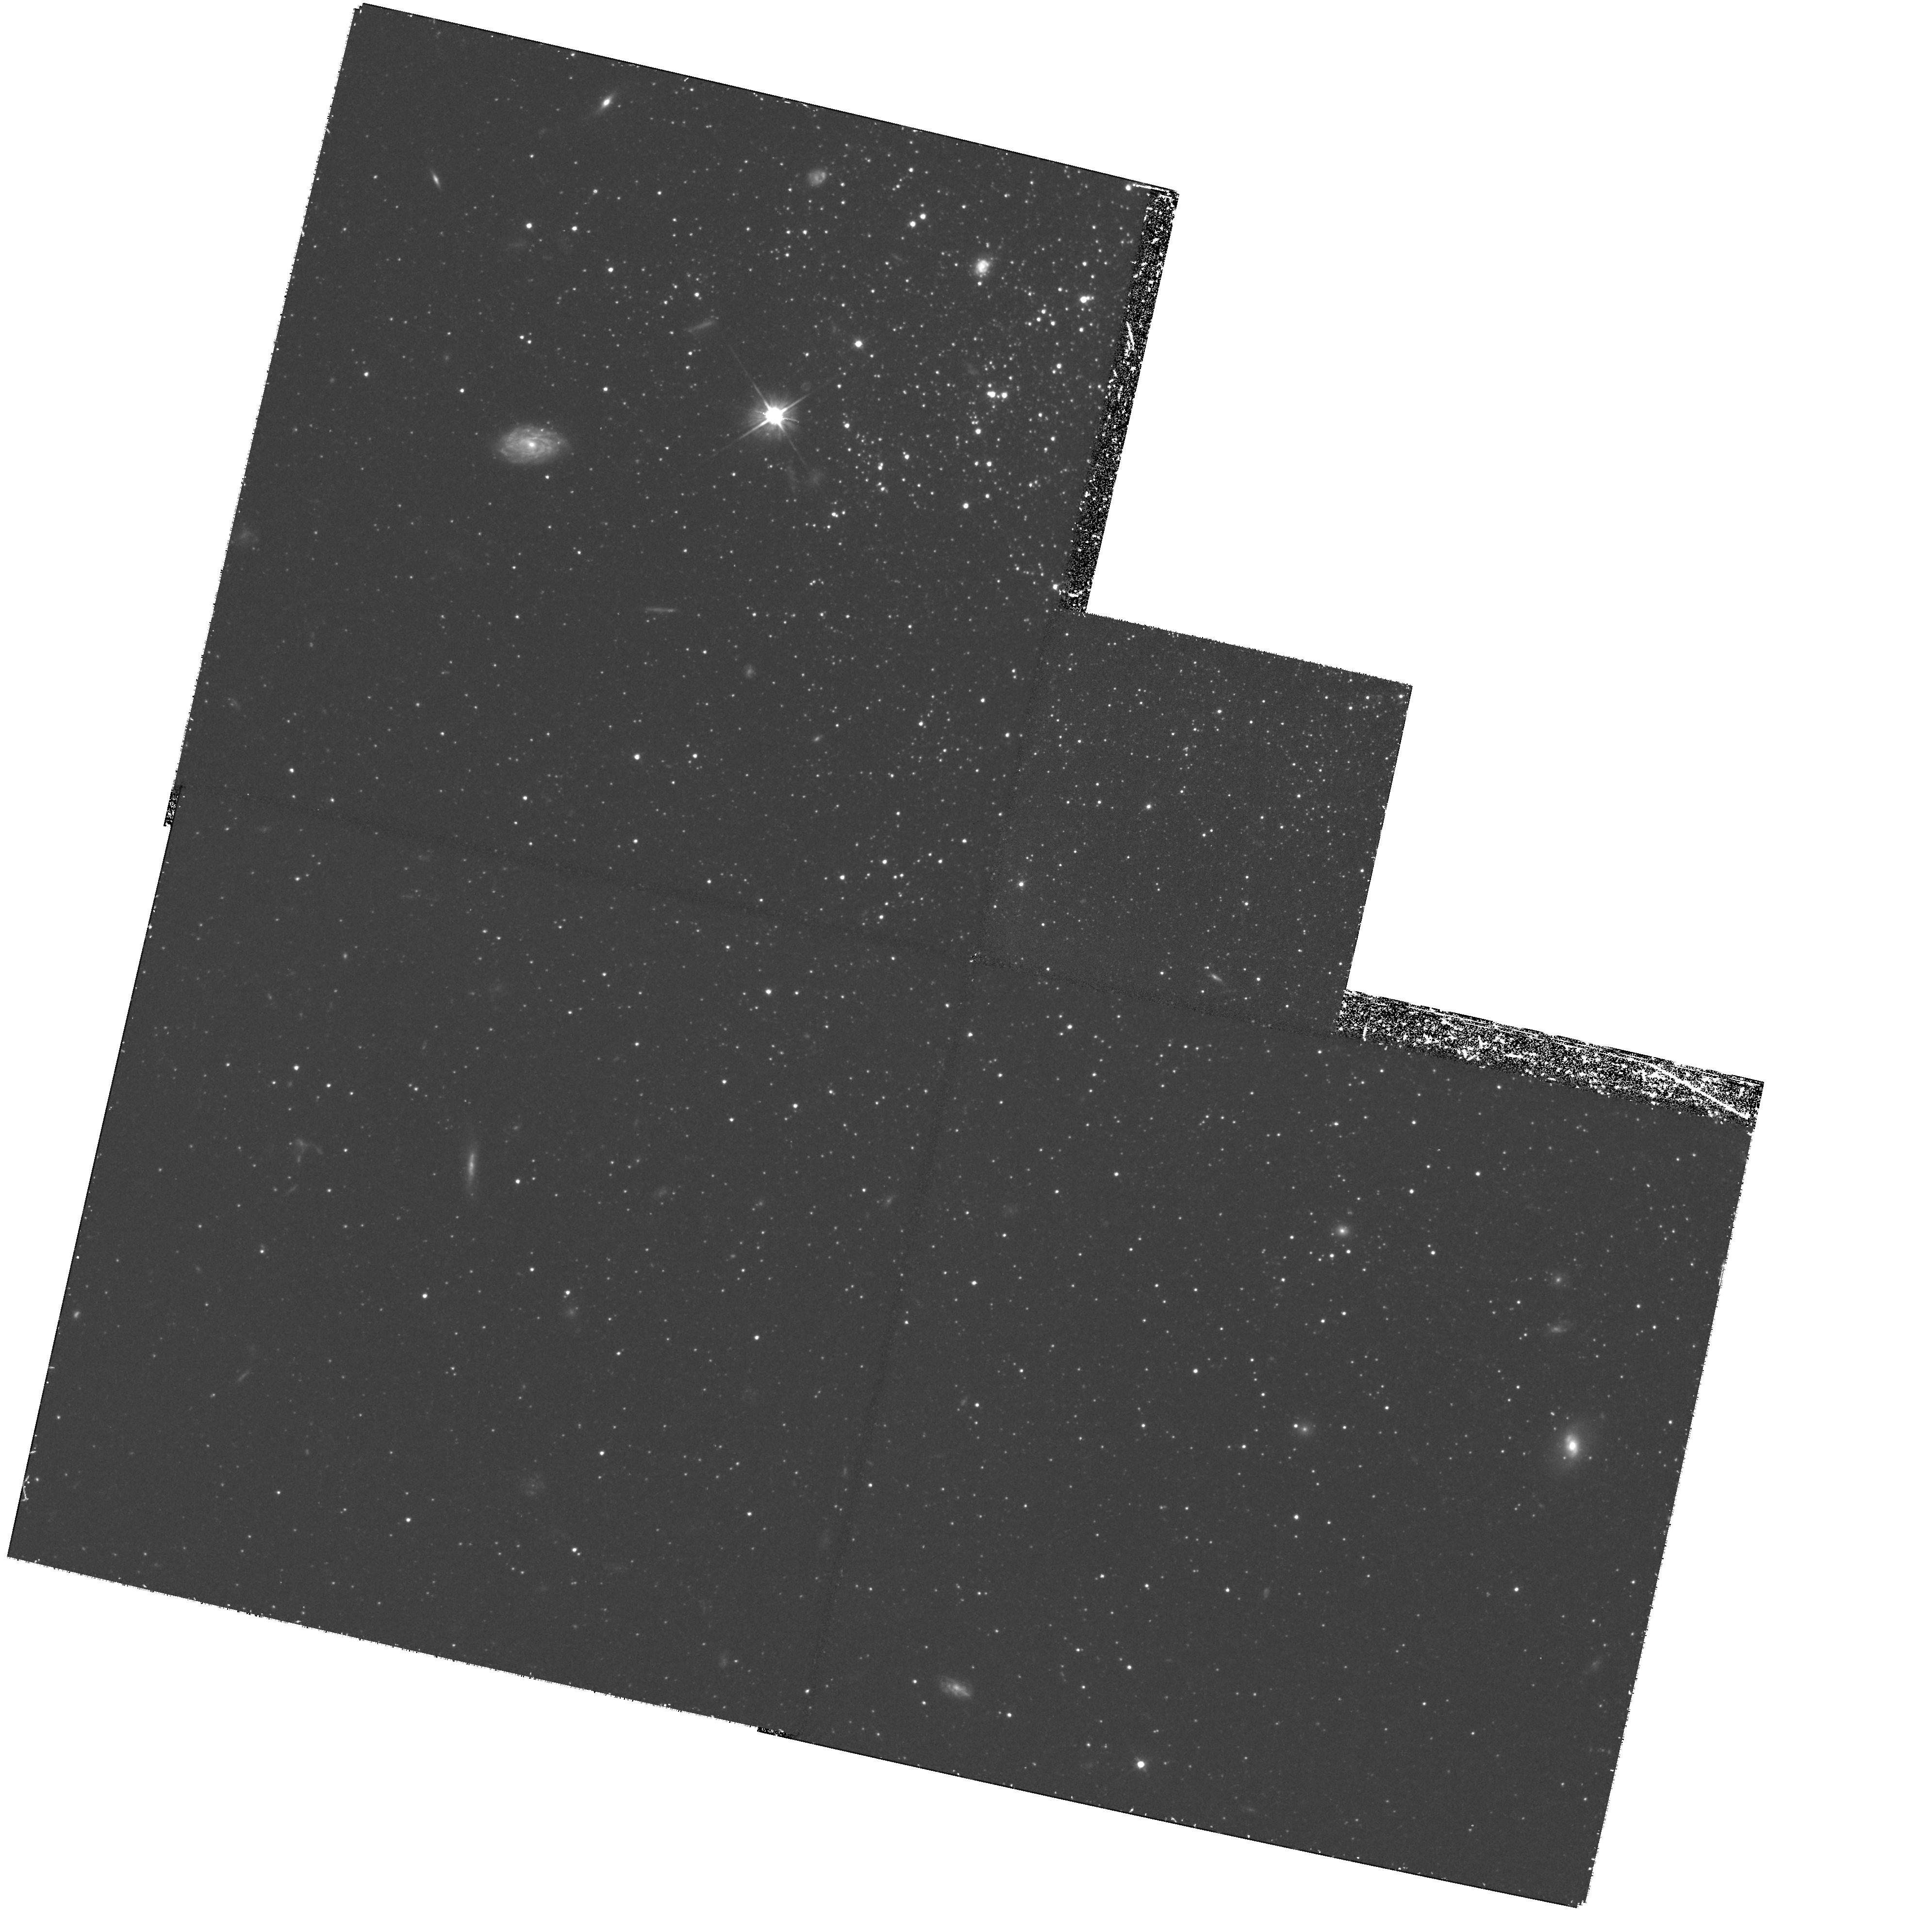
Target: LEO-A. Instrument: WFPC2/PC. Filter: F555W. Exposure: 2.3 h. Observation ID: hst_8575_03_wfpc2_pc_f555w_u64703

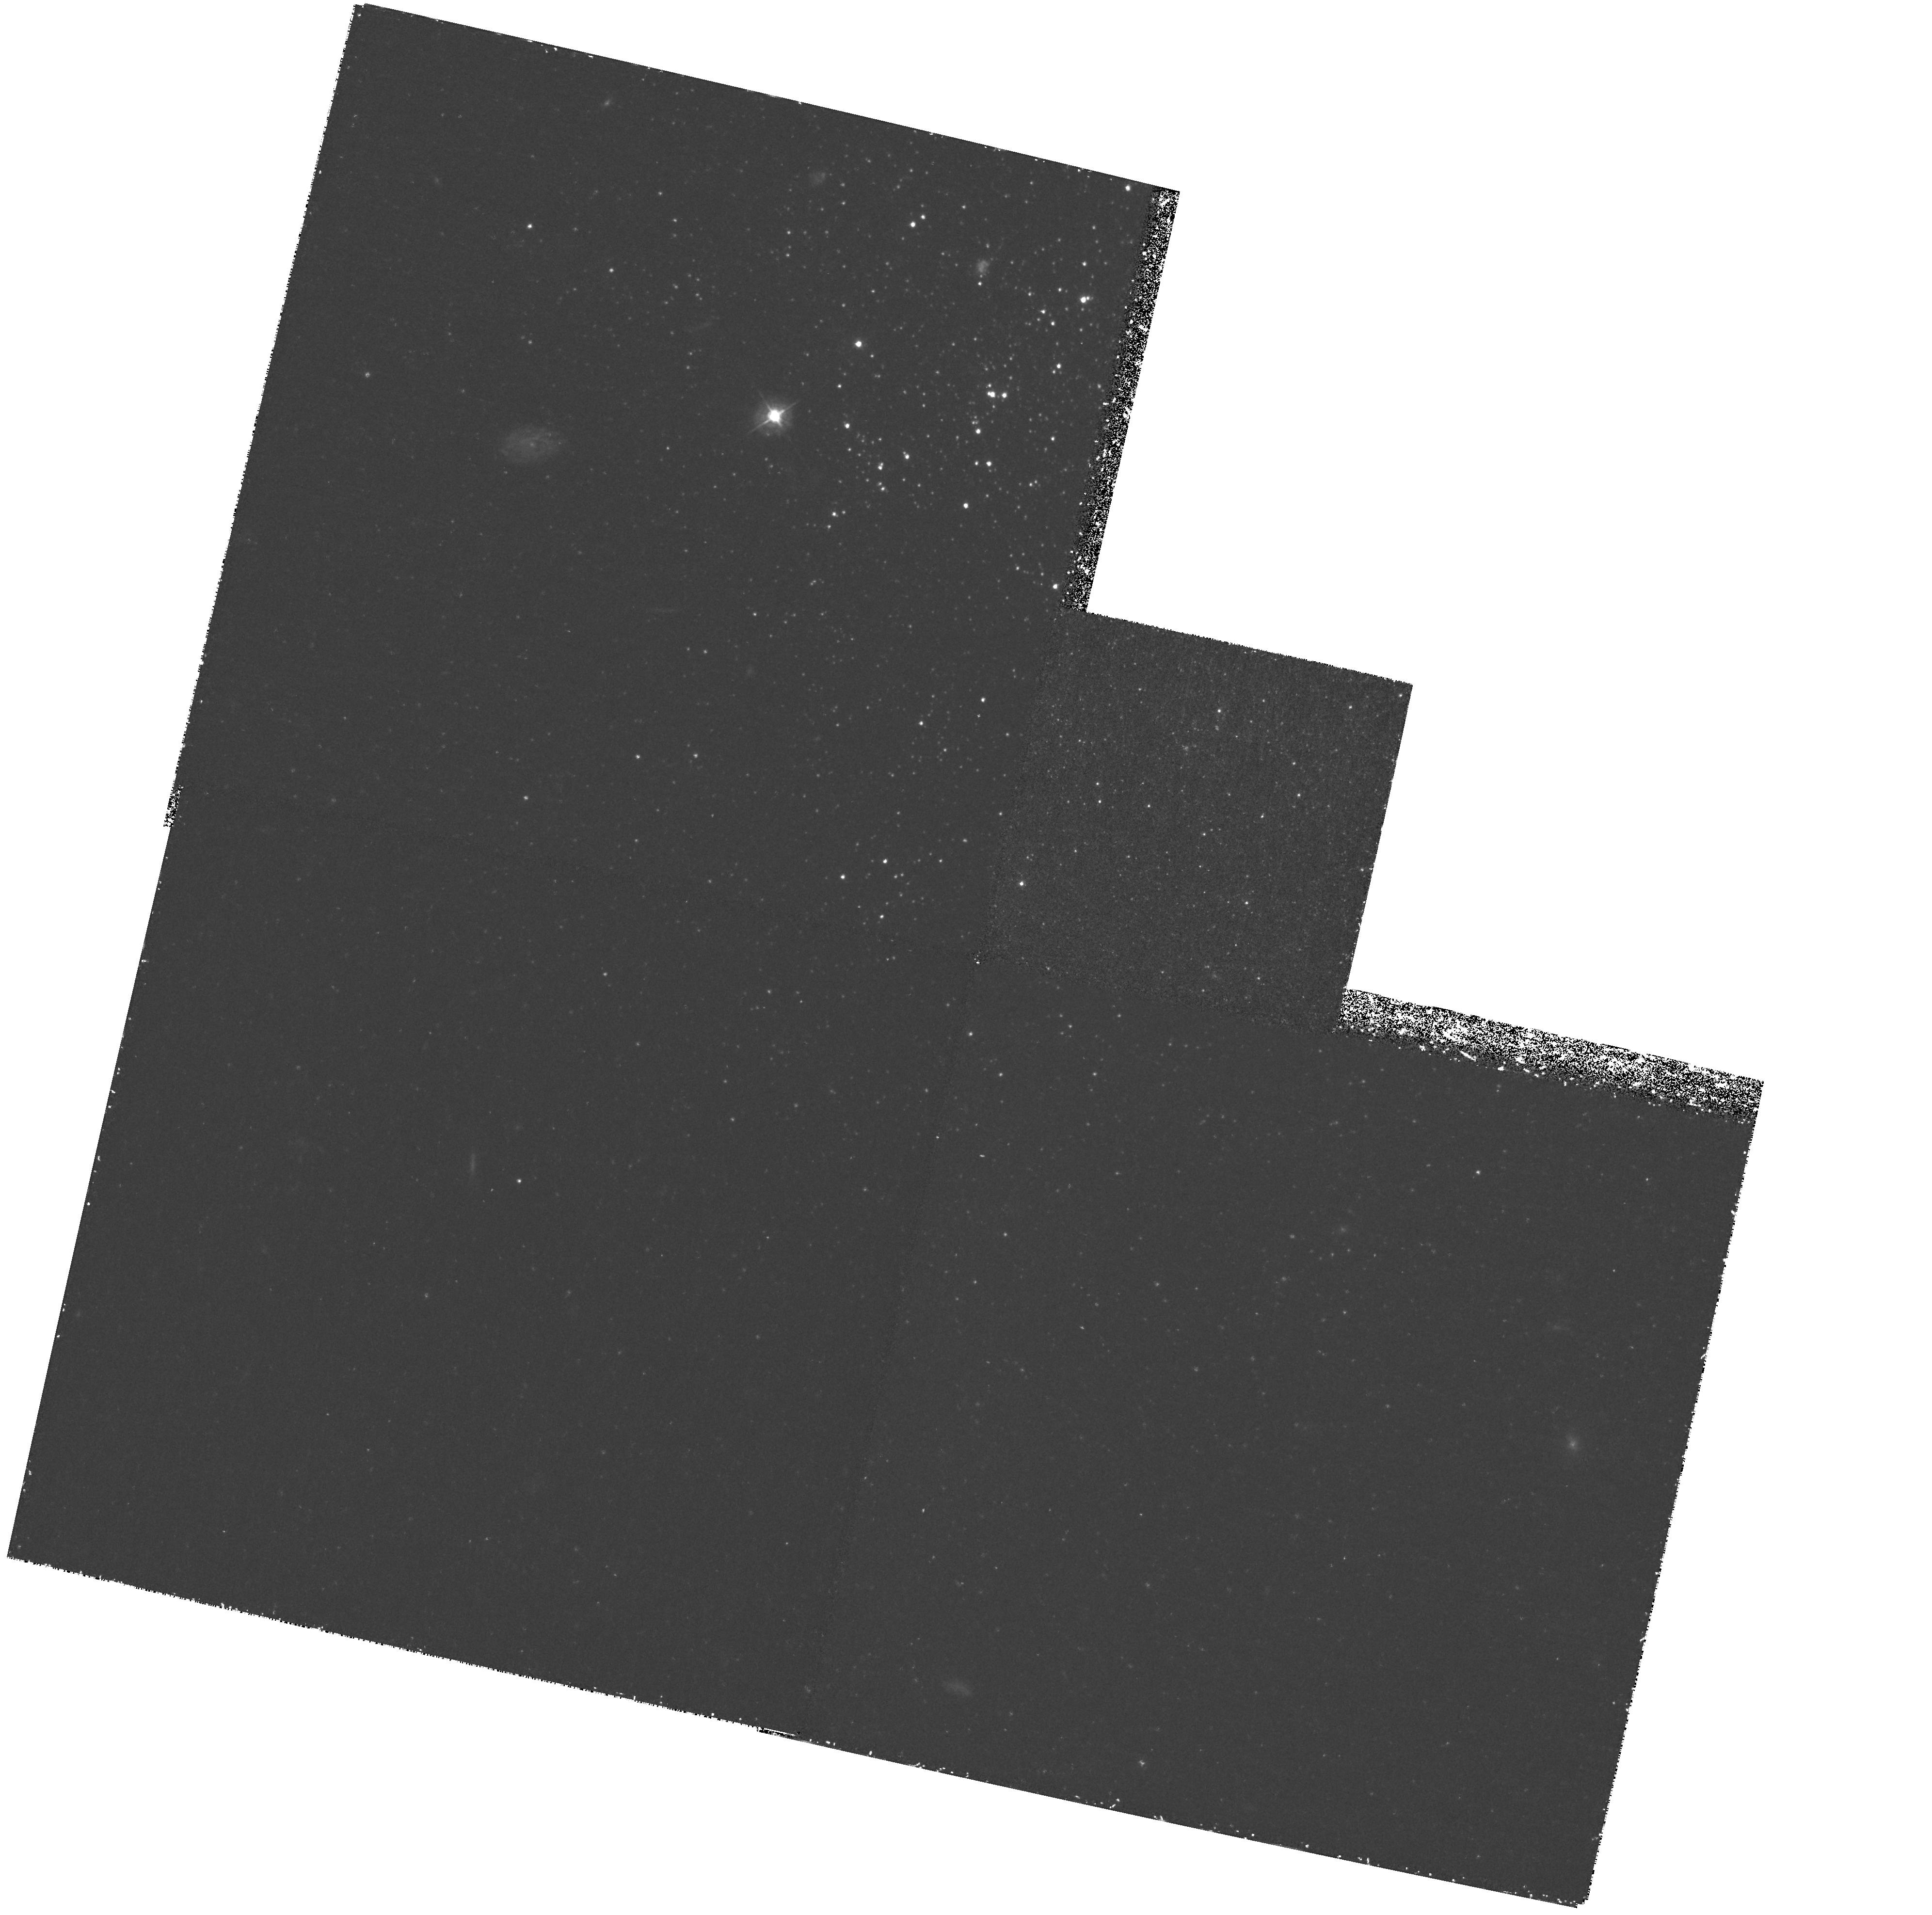
Target: LEO-A. Instrument: WFPC2/PC. Filter: F439W. Exposure: 3.9 h. Observation ID: hst_8575_01_wfpc2_pc_f439w_u64701

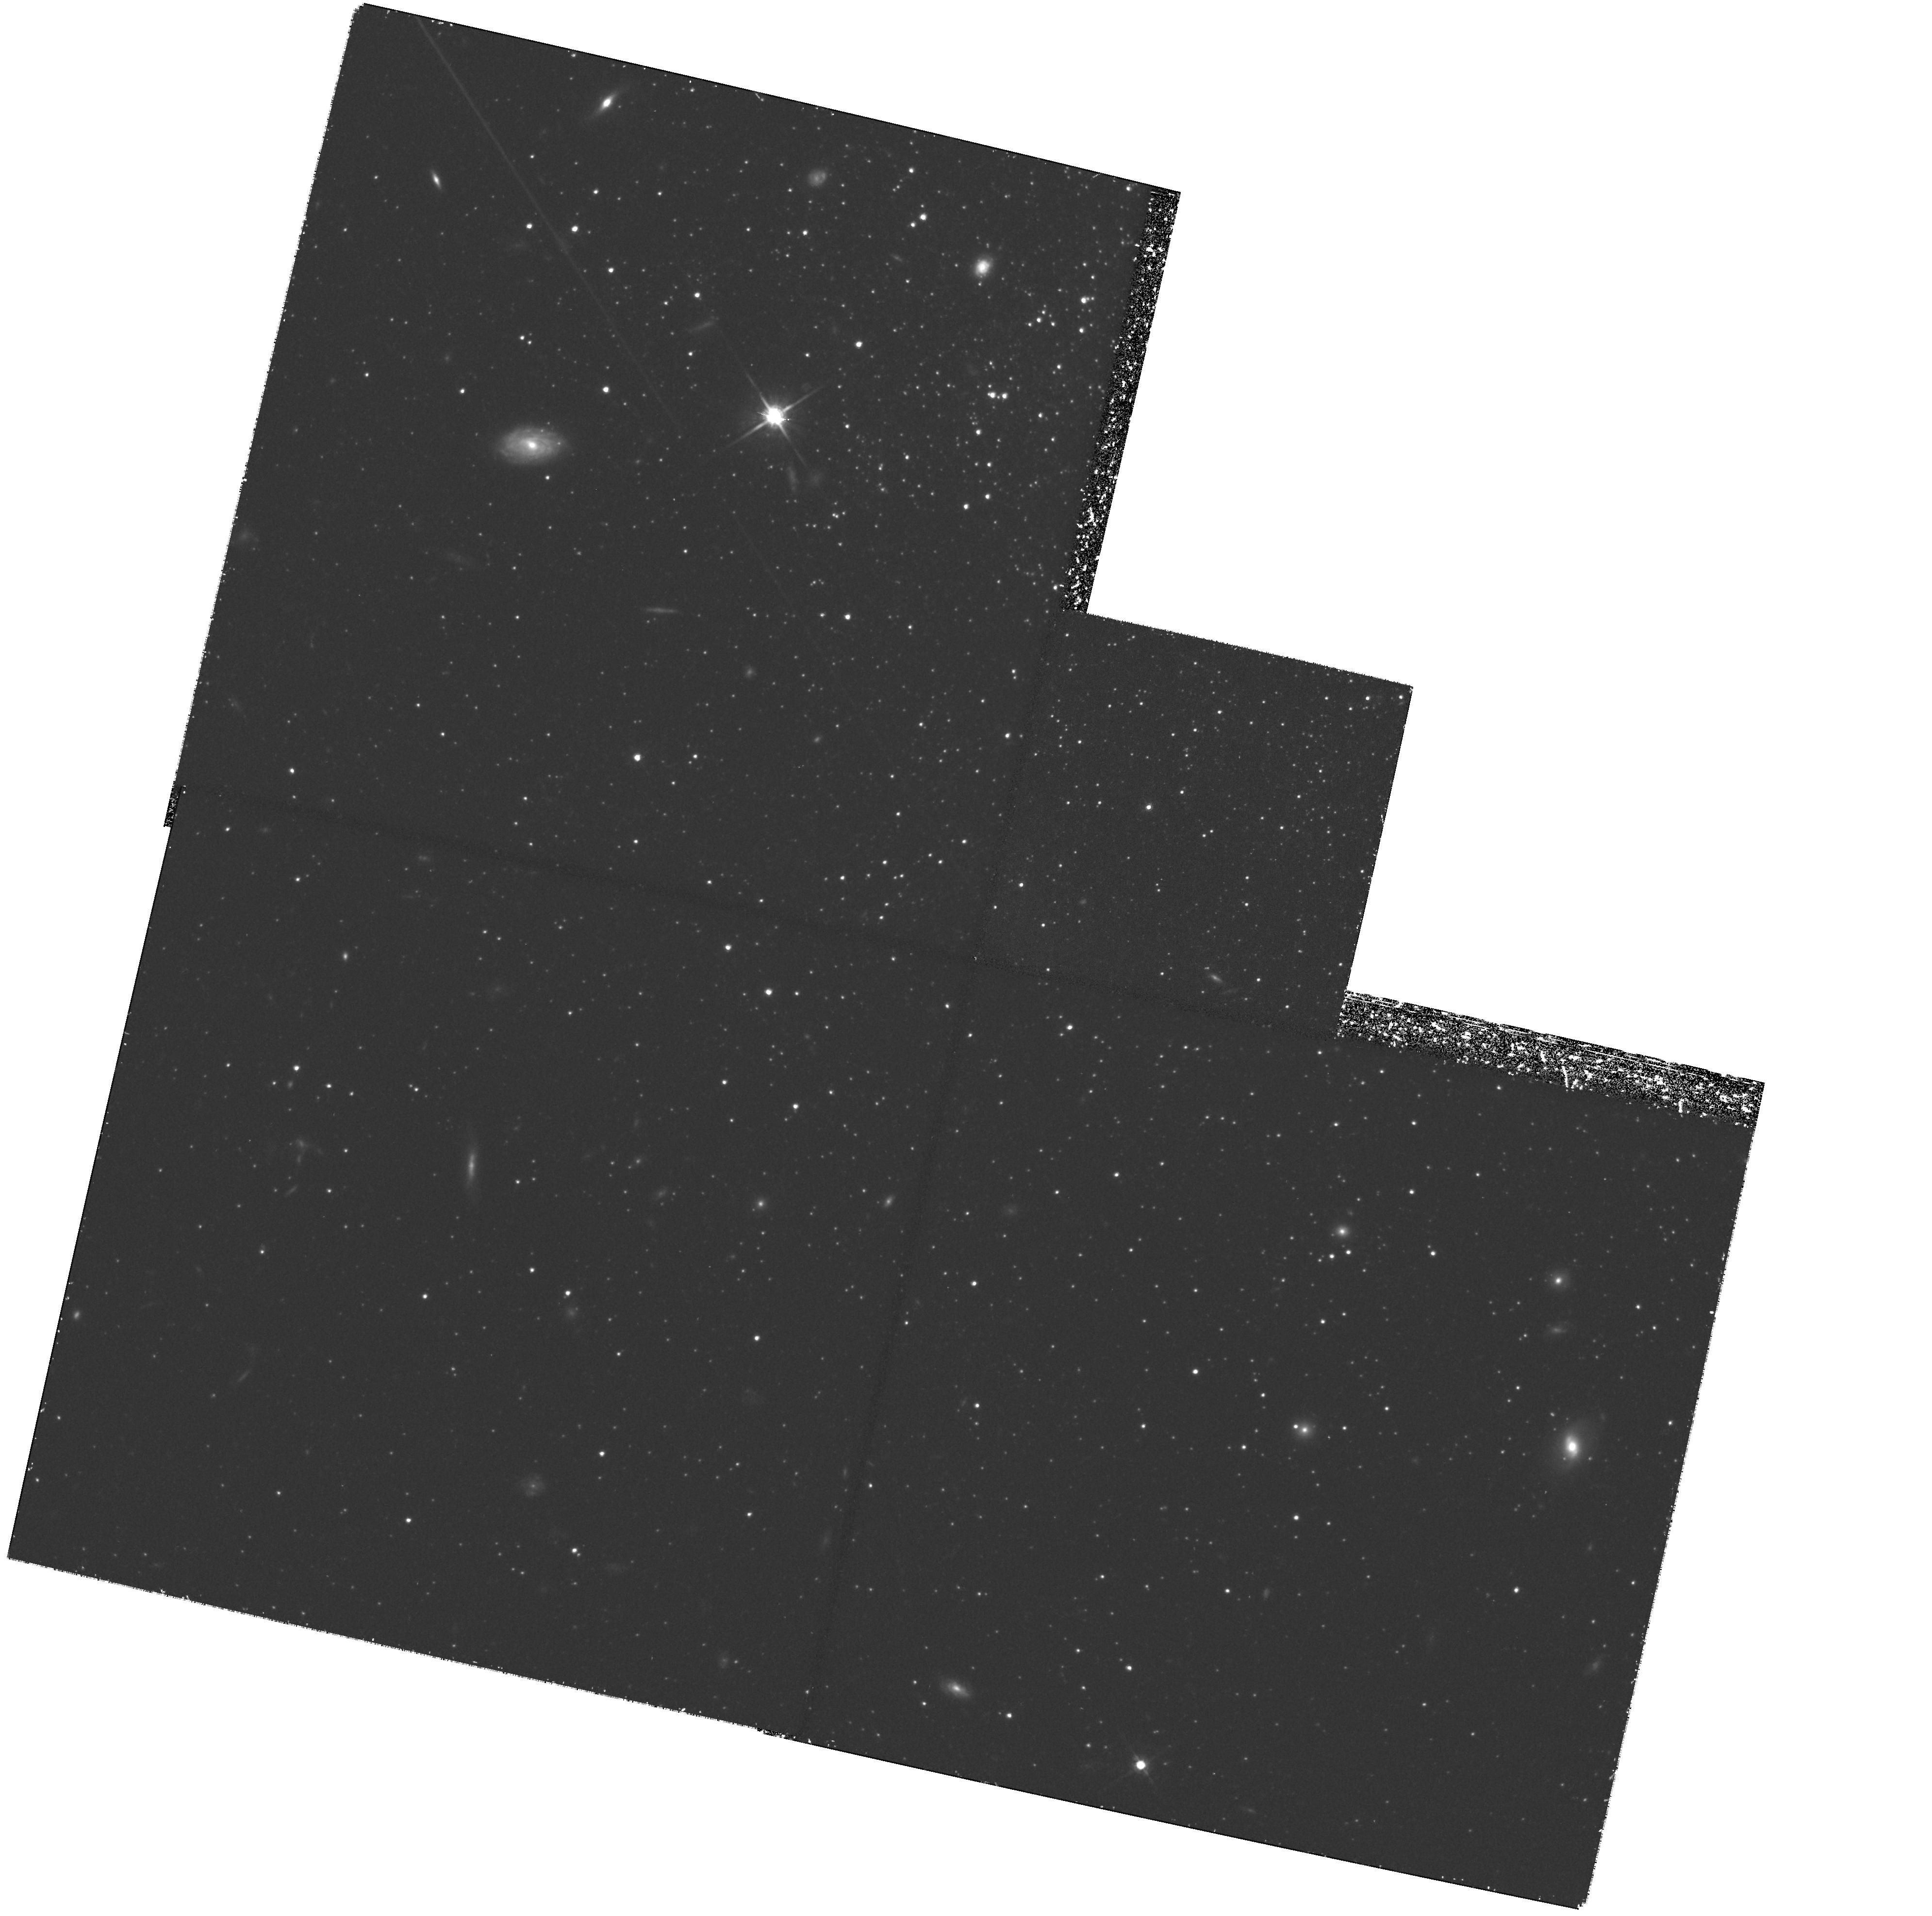
Target: LEO-A. Instrument: WFPC2/PC. Filter: F814W. Exposure: 2.3 h. Observation ID: hst_8575_04_wfpc2_pc_f814w_u64704

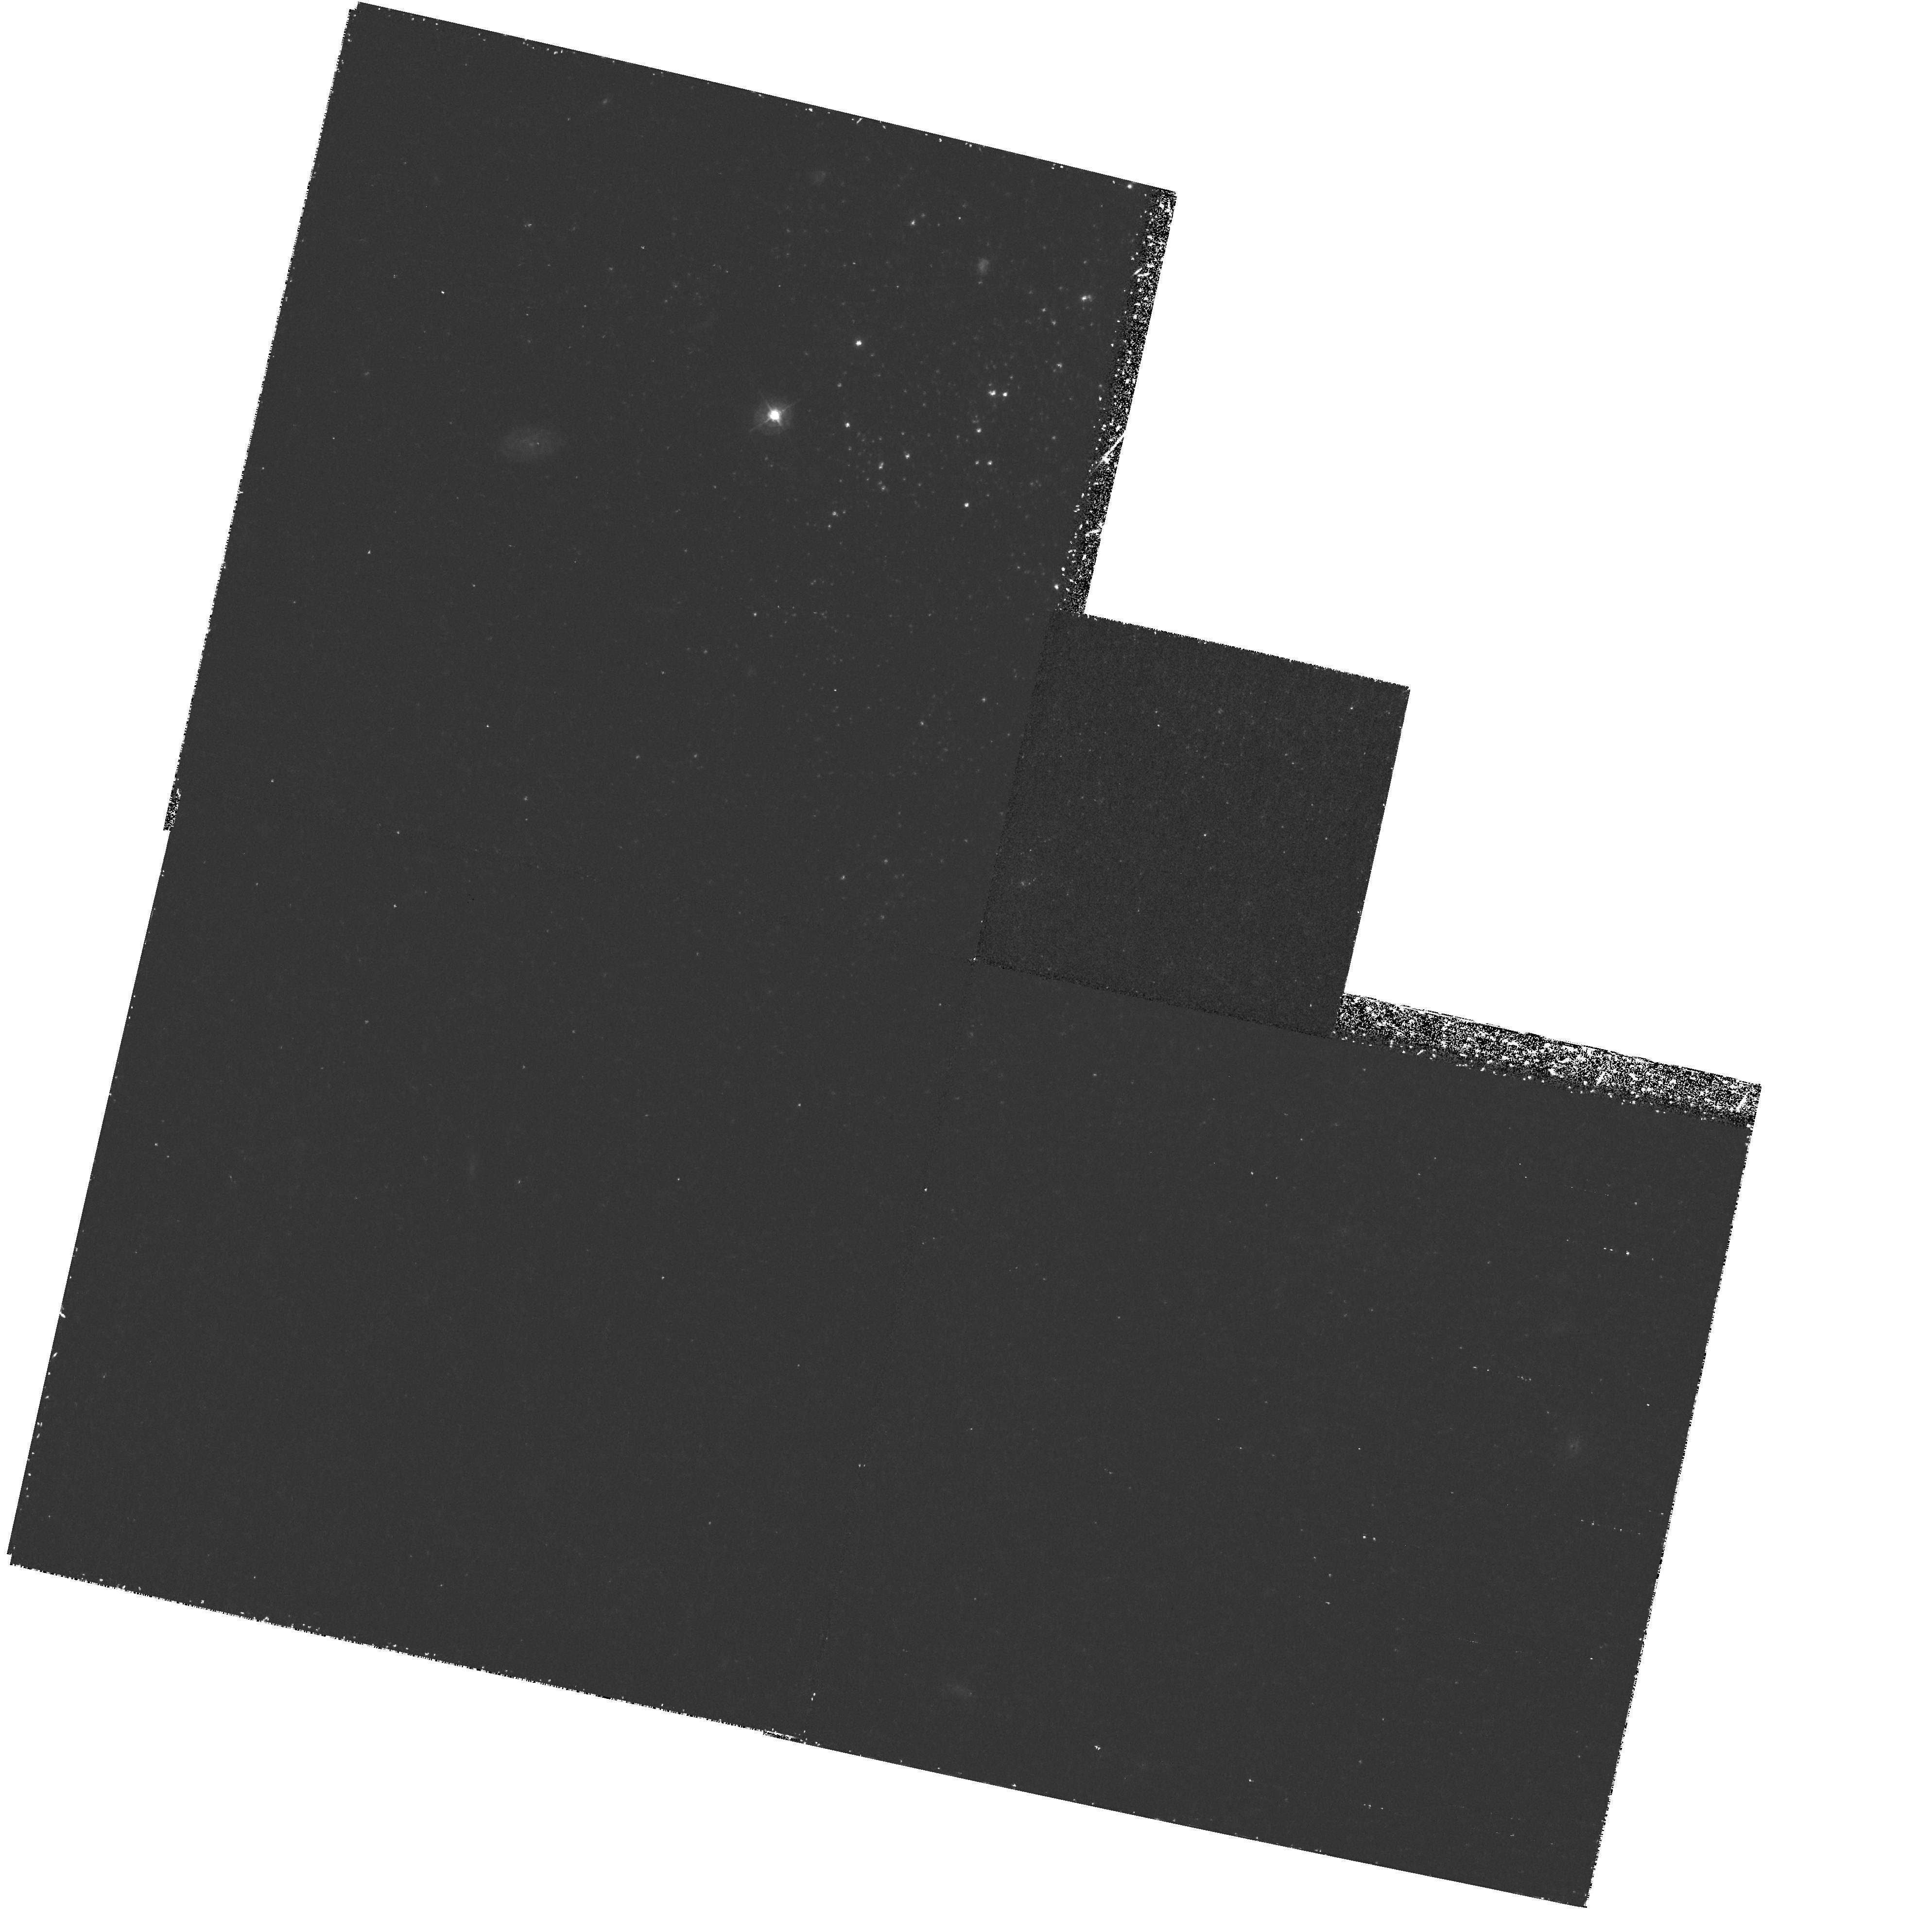
Target: LEO-A. Instrument: WFPC2/PC. Filter: F439W. Exposure: 2.3 h. Observation ID: hst_8575_02_wfpc2_pc_f439w_u64702

Leo A Evidence for the  Delayed Formation of Dwarfs  Scenario (PI: Schulte-Ladbeck, Regina E.)

Did all galaxies form at high redshift, or was the formation of certain galaxies delayed until recent (z<1) cosmological epochs? The delayed-formation-of-dwarfs hypothesis discusses how the faint blue galaxies came to be and where they are now: they represent copious dwarf galaxies that burst into stars at 0.5<z<1, but immediately faded due to supernova-induced gas loss. So far, however, no galaxy has proven to have formed at these redshifts. Cycle 4 HST observations revealed that a delayed dwarf might be lurking in our own backyard. The resolved stellar content of Leo A, a dIrr in the Local Group, is consistent with star formation beginning only a few billion years ago. However, the presence of an ancient stellar substratum cannot be ruled out by these observations; the horizontal branch is at their detection limit, and they point in a crowded region heavily populated with young stars which makes the discrimination of horizontal branch stars impossible. We here propose to exploit the capabilities of WFPC2 to obtain color-magnitude diagrams of Leo A's halo. The clear signature of ancient stars lies in the horizontal branch, and requires photometry that can only be done with very deep, high-resolution images. Using synthetic CMDs, we will model the data to derive when Leo A first started to form stars. This will allow us to determine unambiguously whether Leo A is evidence for the ``delayed formation of dwarfs."